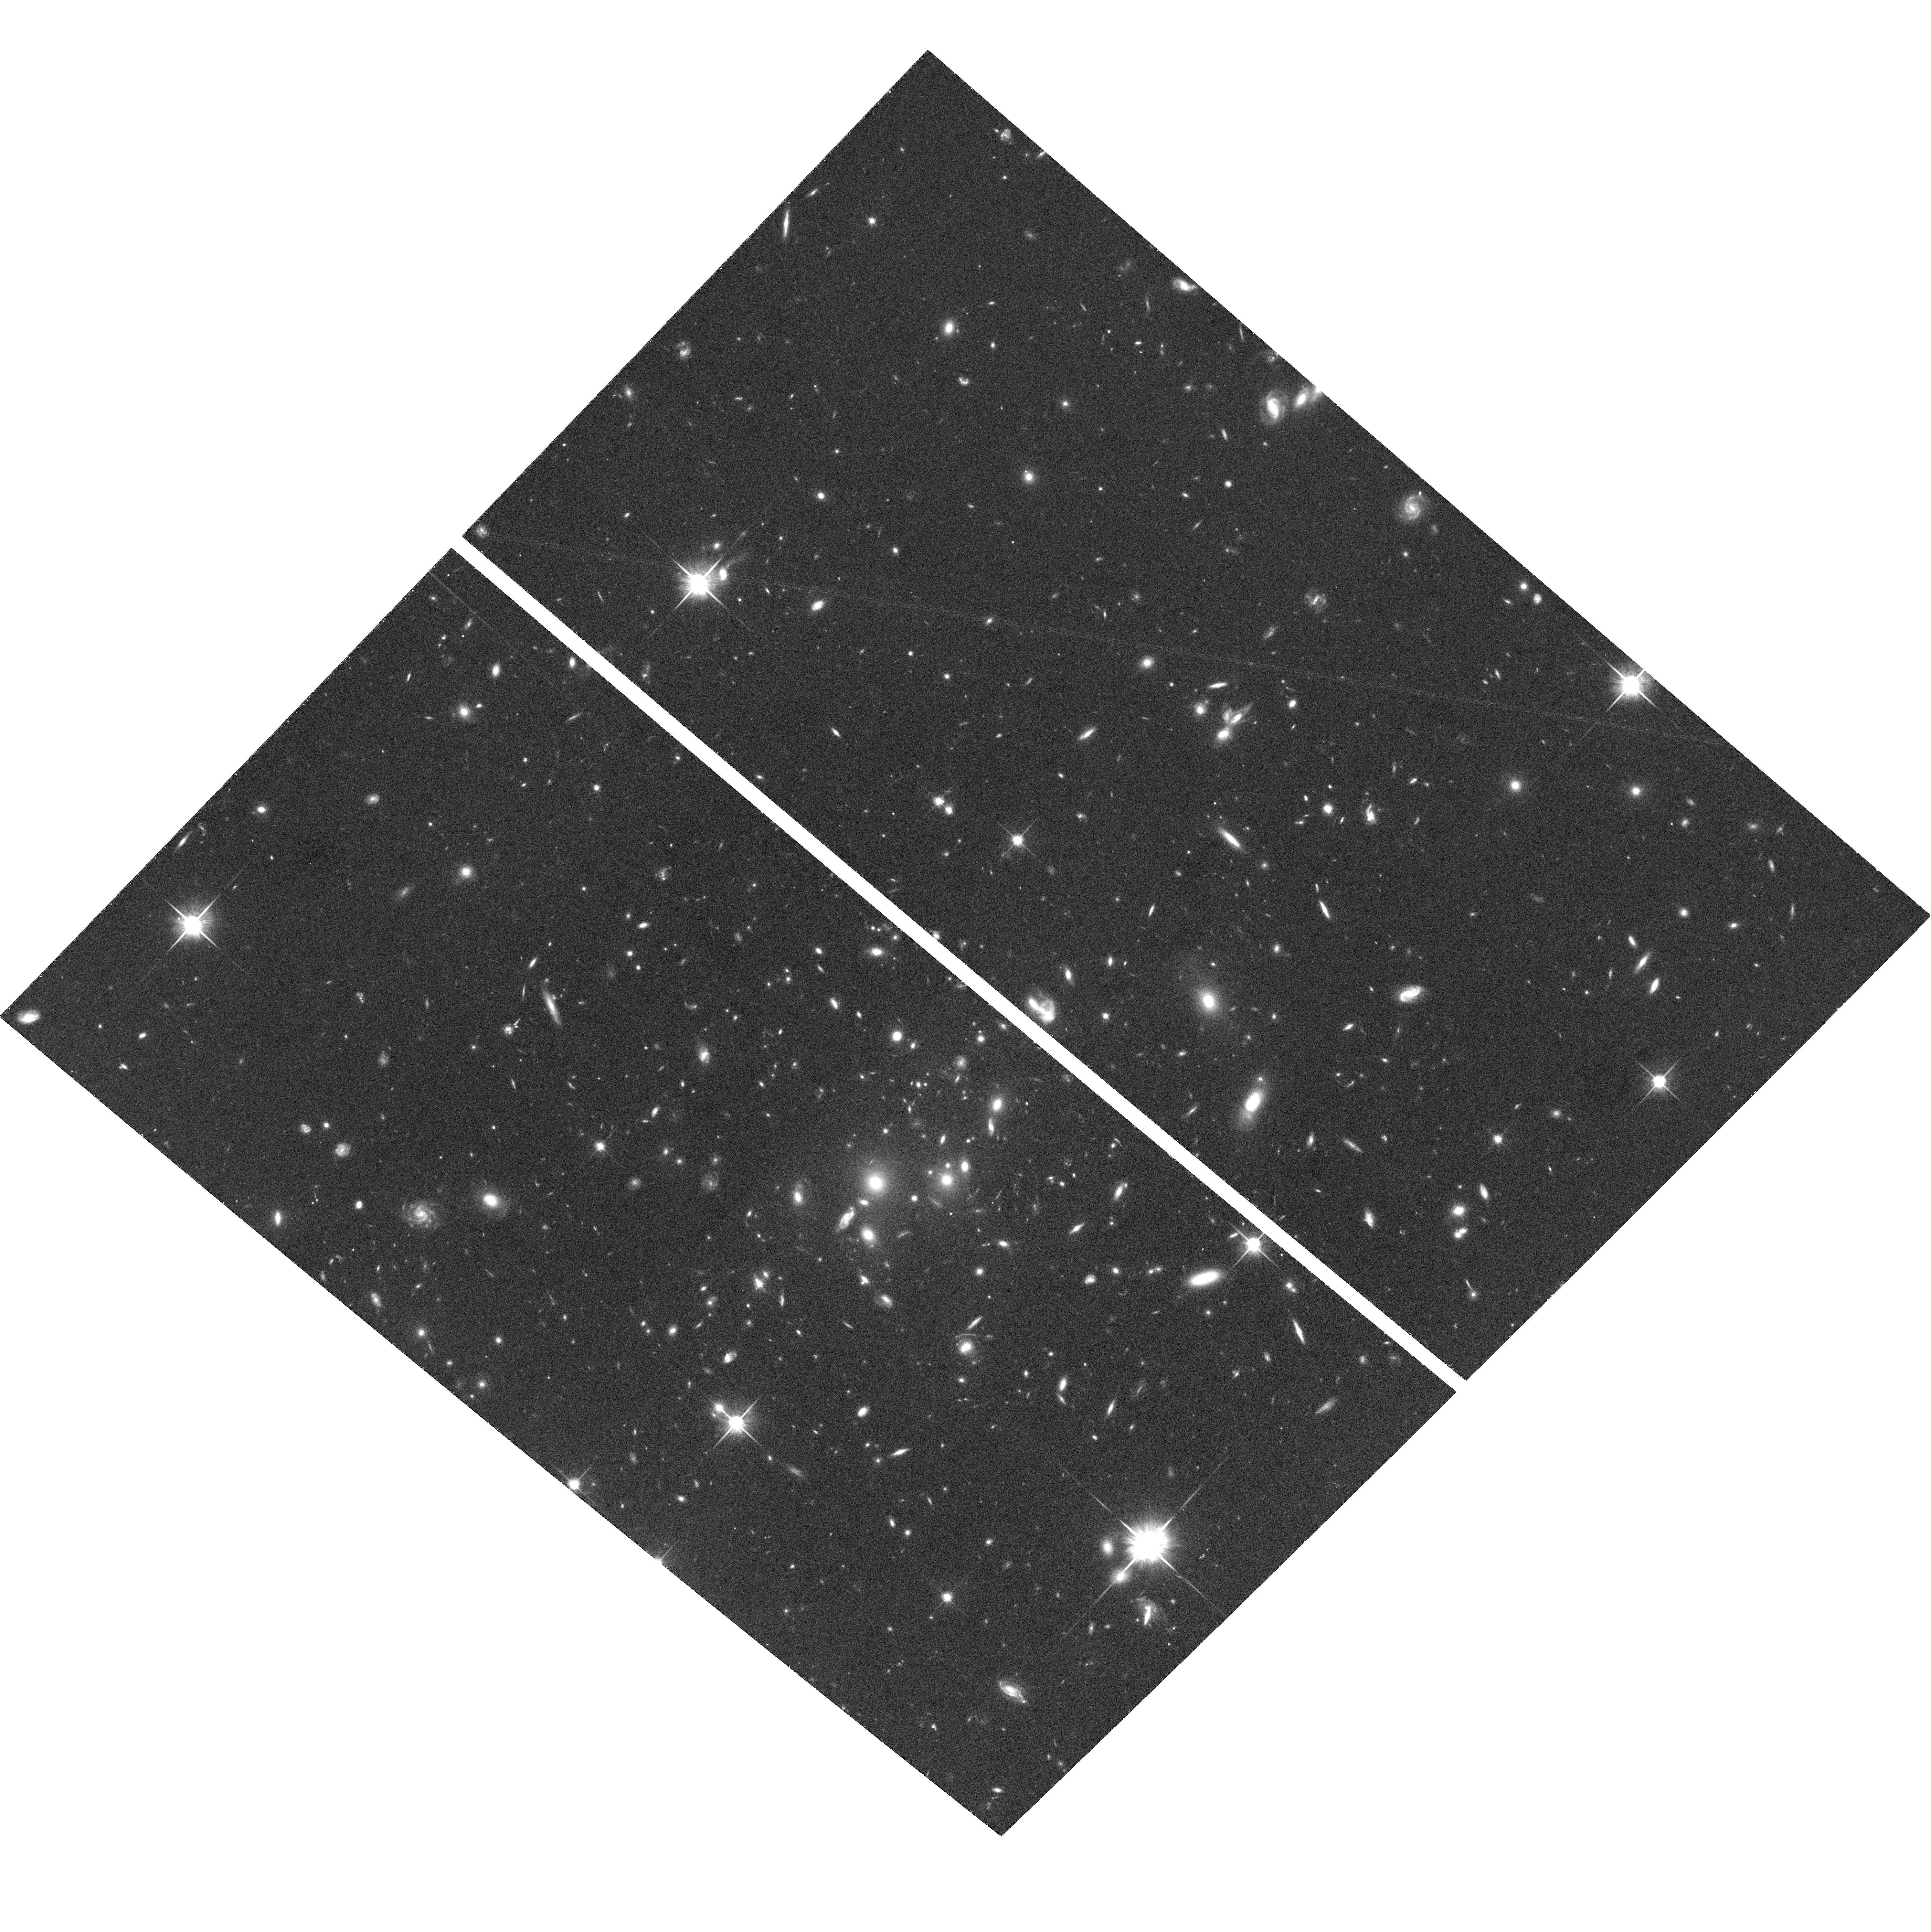
Target: RXJ0847.1+3449
Instrument: ACS/WFC
Filter: F814W
Exposure: 36 min
Observation ID: hst_10152_18_acs_wfc_f814w_j90i18

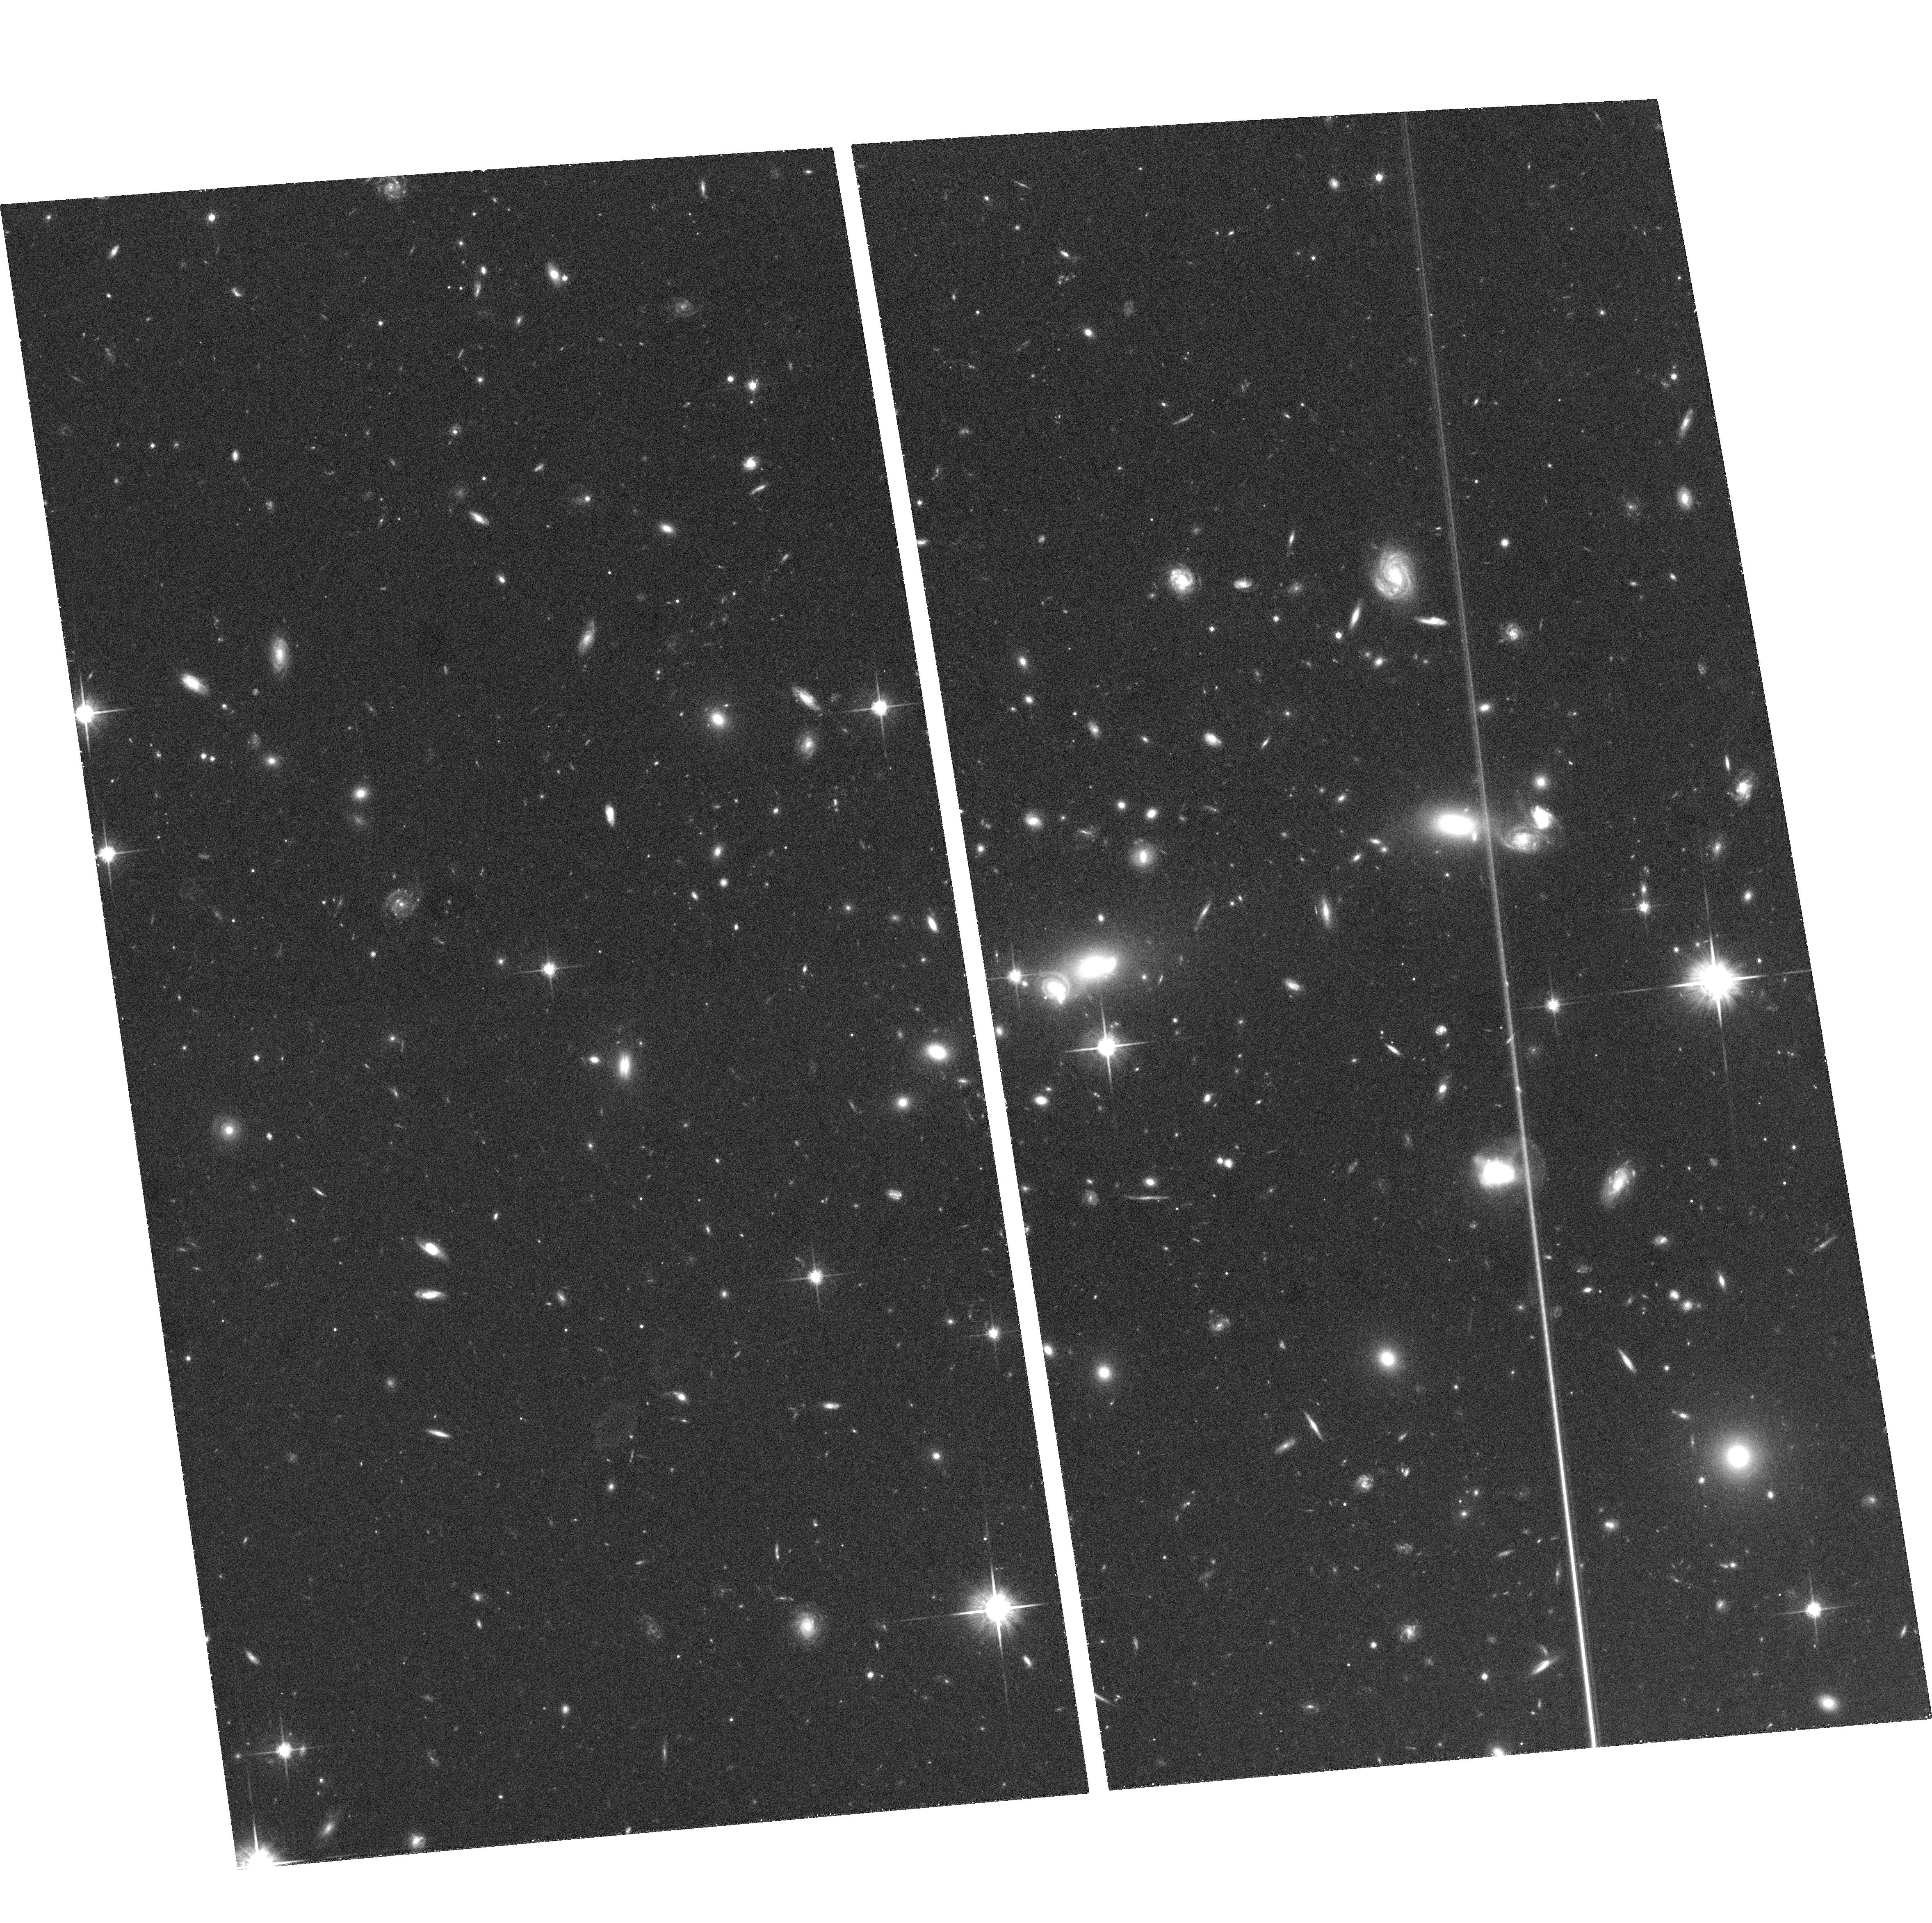
Target: RXJ2139.9-4305
Instrument: ACS/WFC
Filter: F814W
Exposure: 37 min
Observation ID: hst_10152_70_acs_wfc_f814w_j90i70

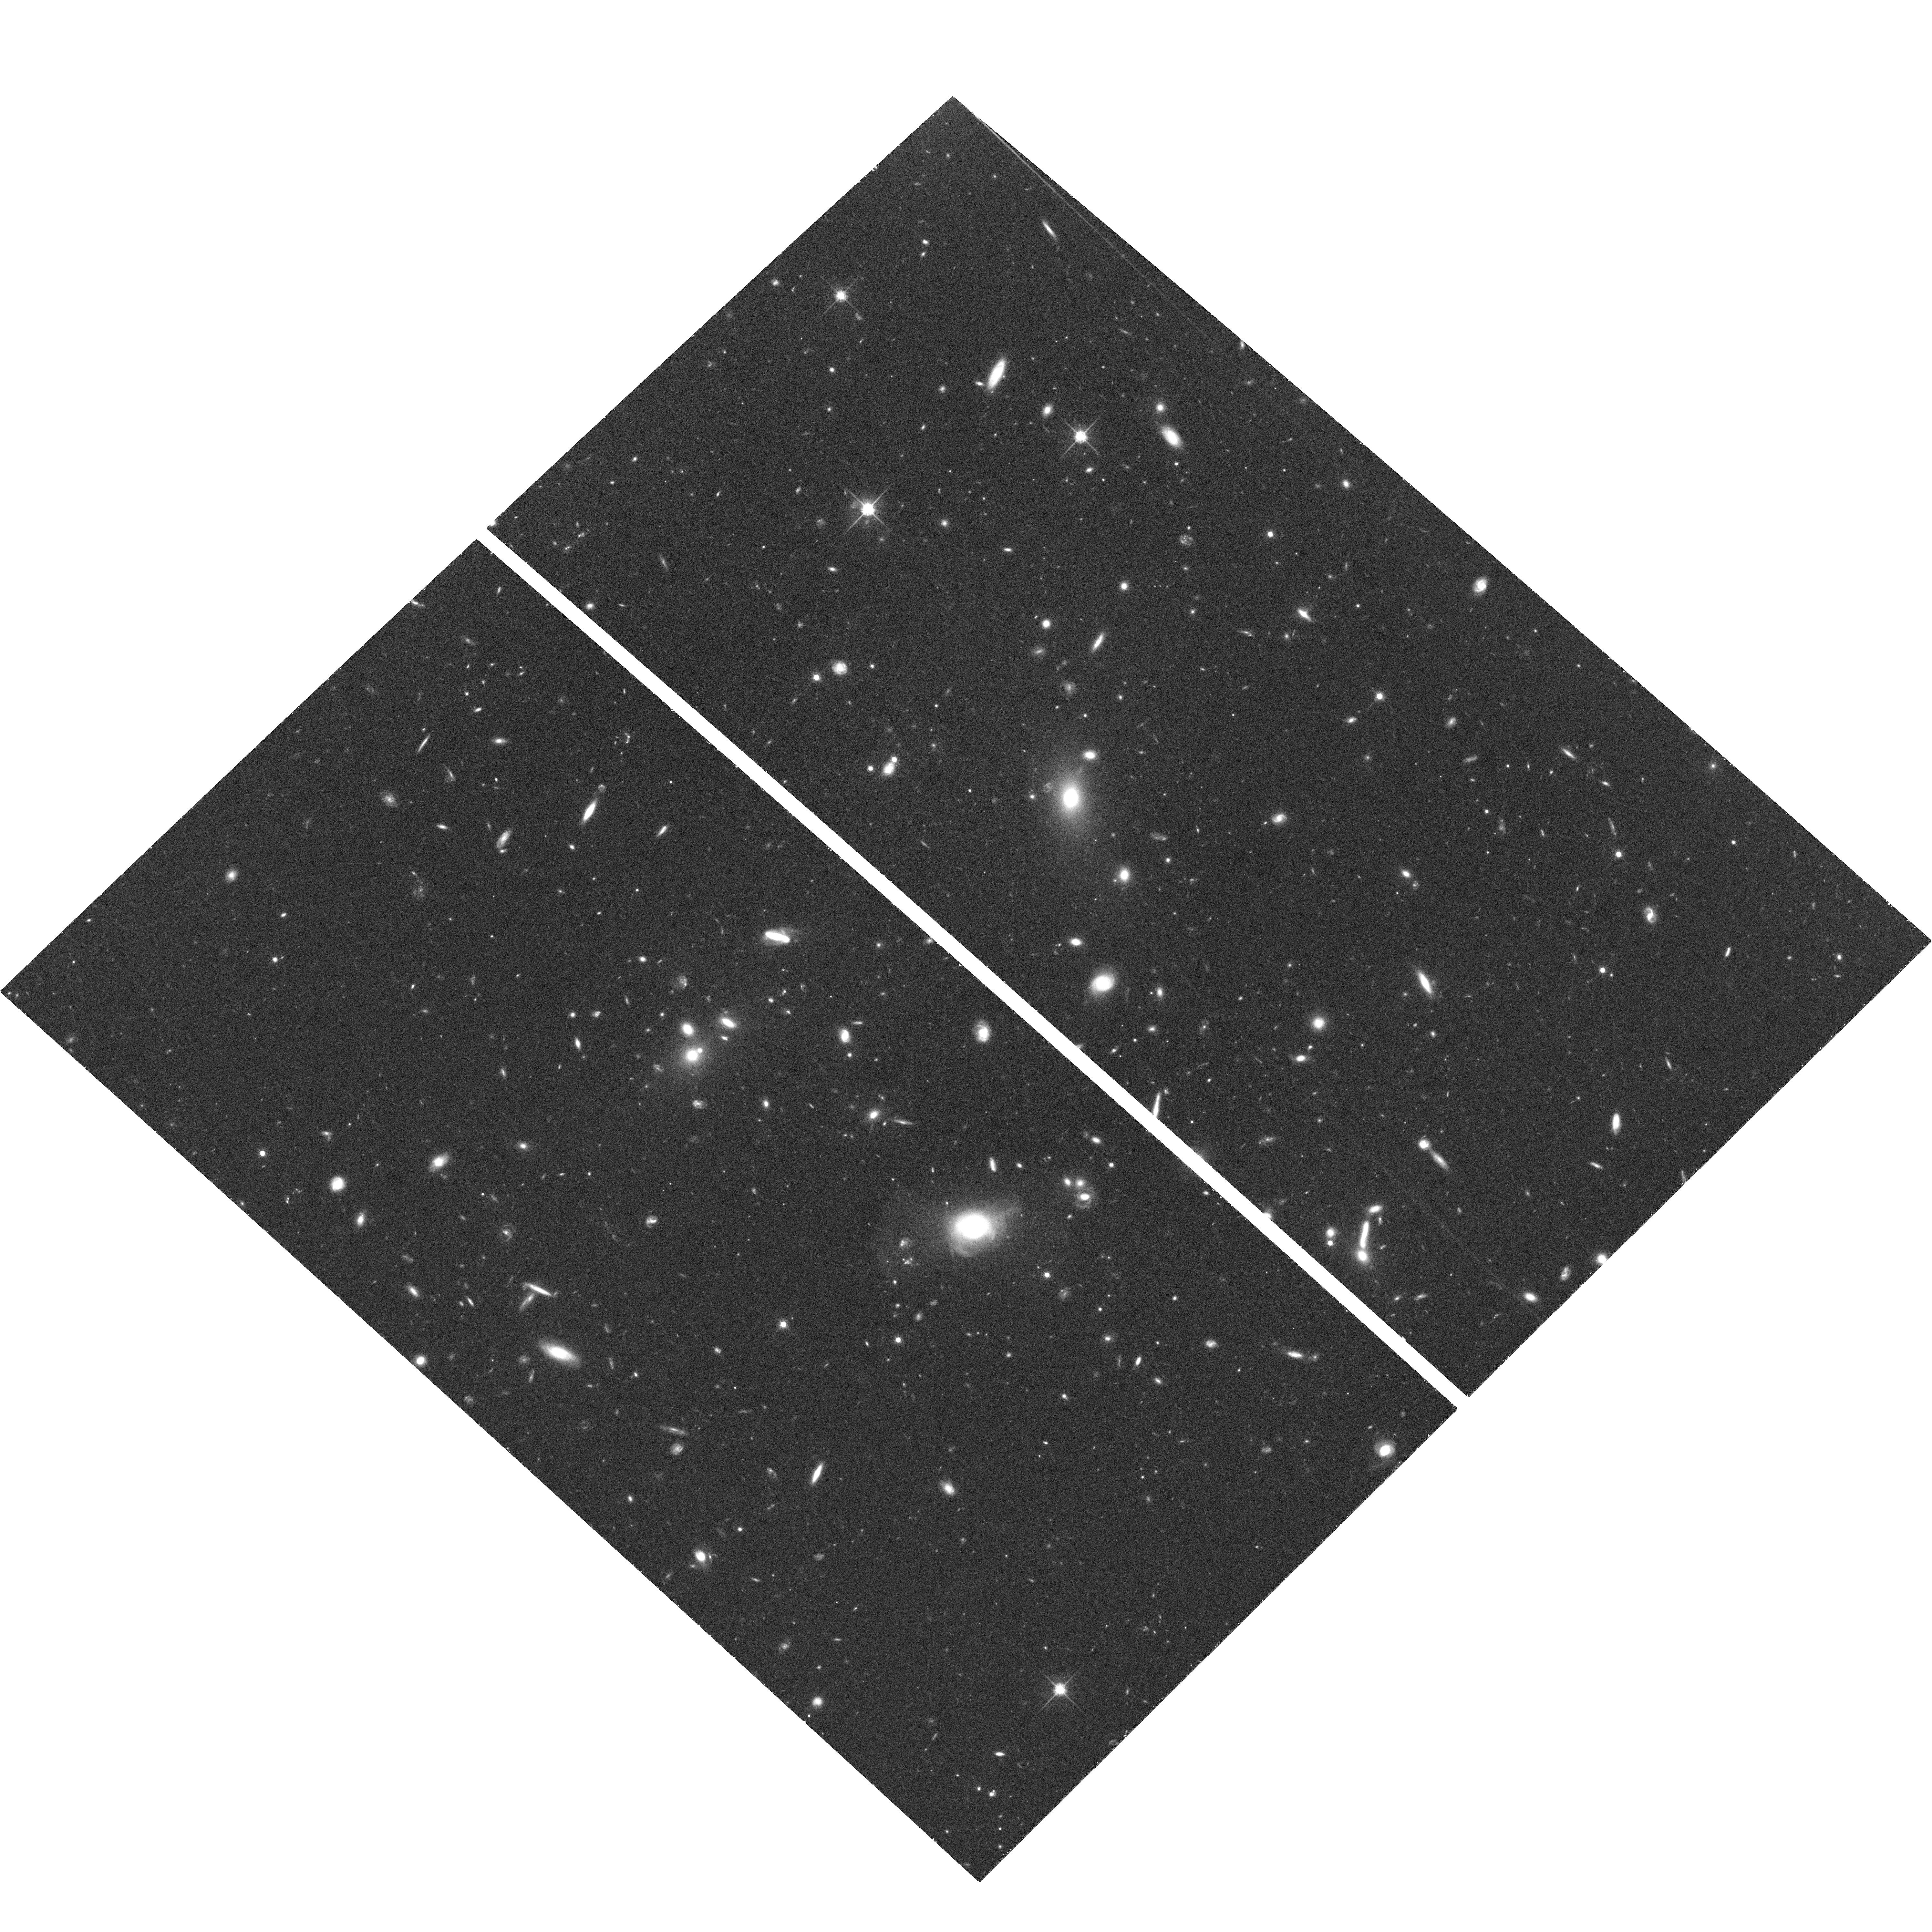
Target: RXJ0154.2-5937
Instrument: ACS/WFC
Filter: F814W
Exposure: 39 min
Observation ID: hst_10152_05_acs_wfc_f814w_j90i05

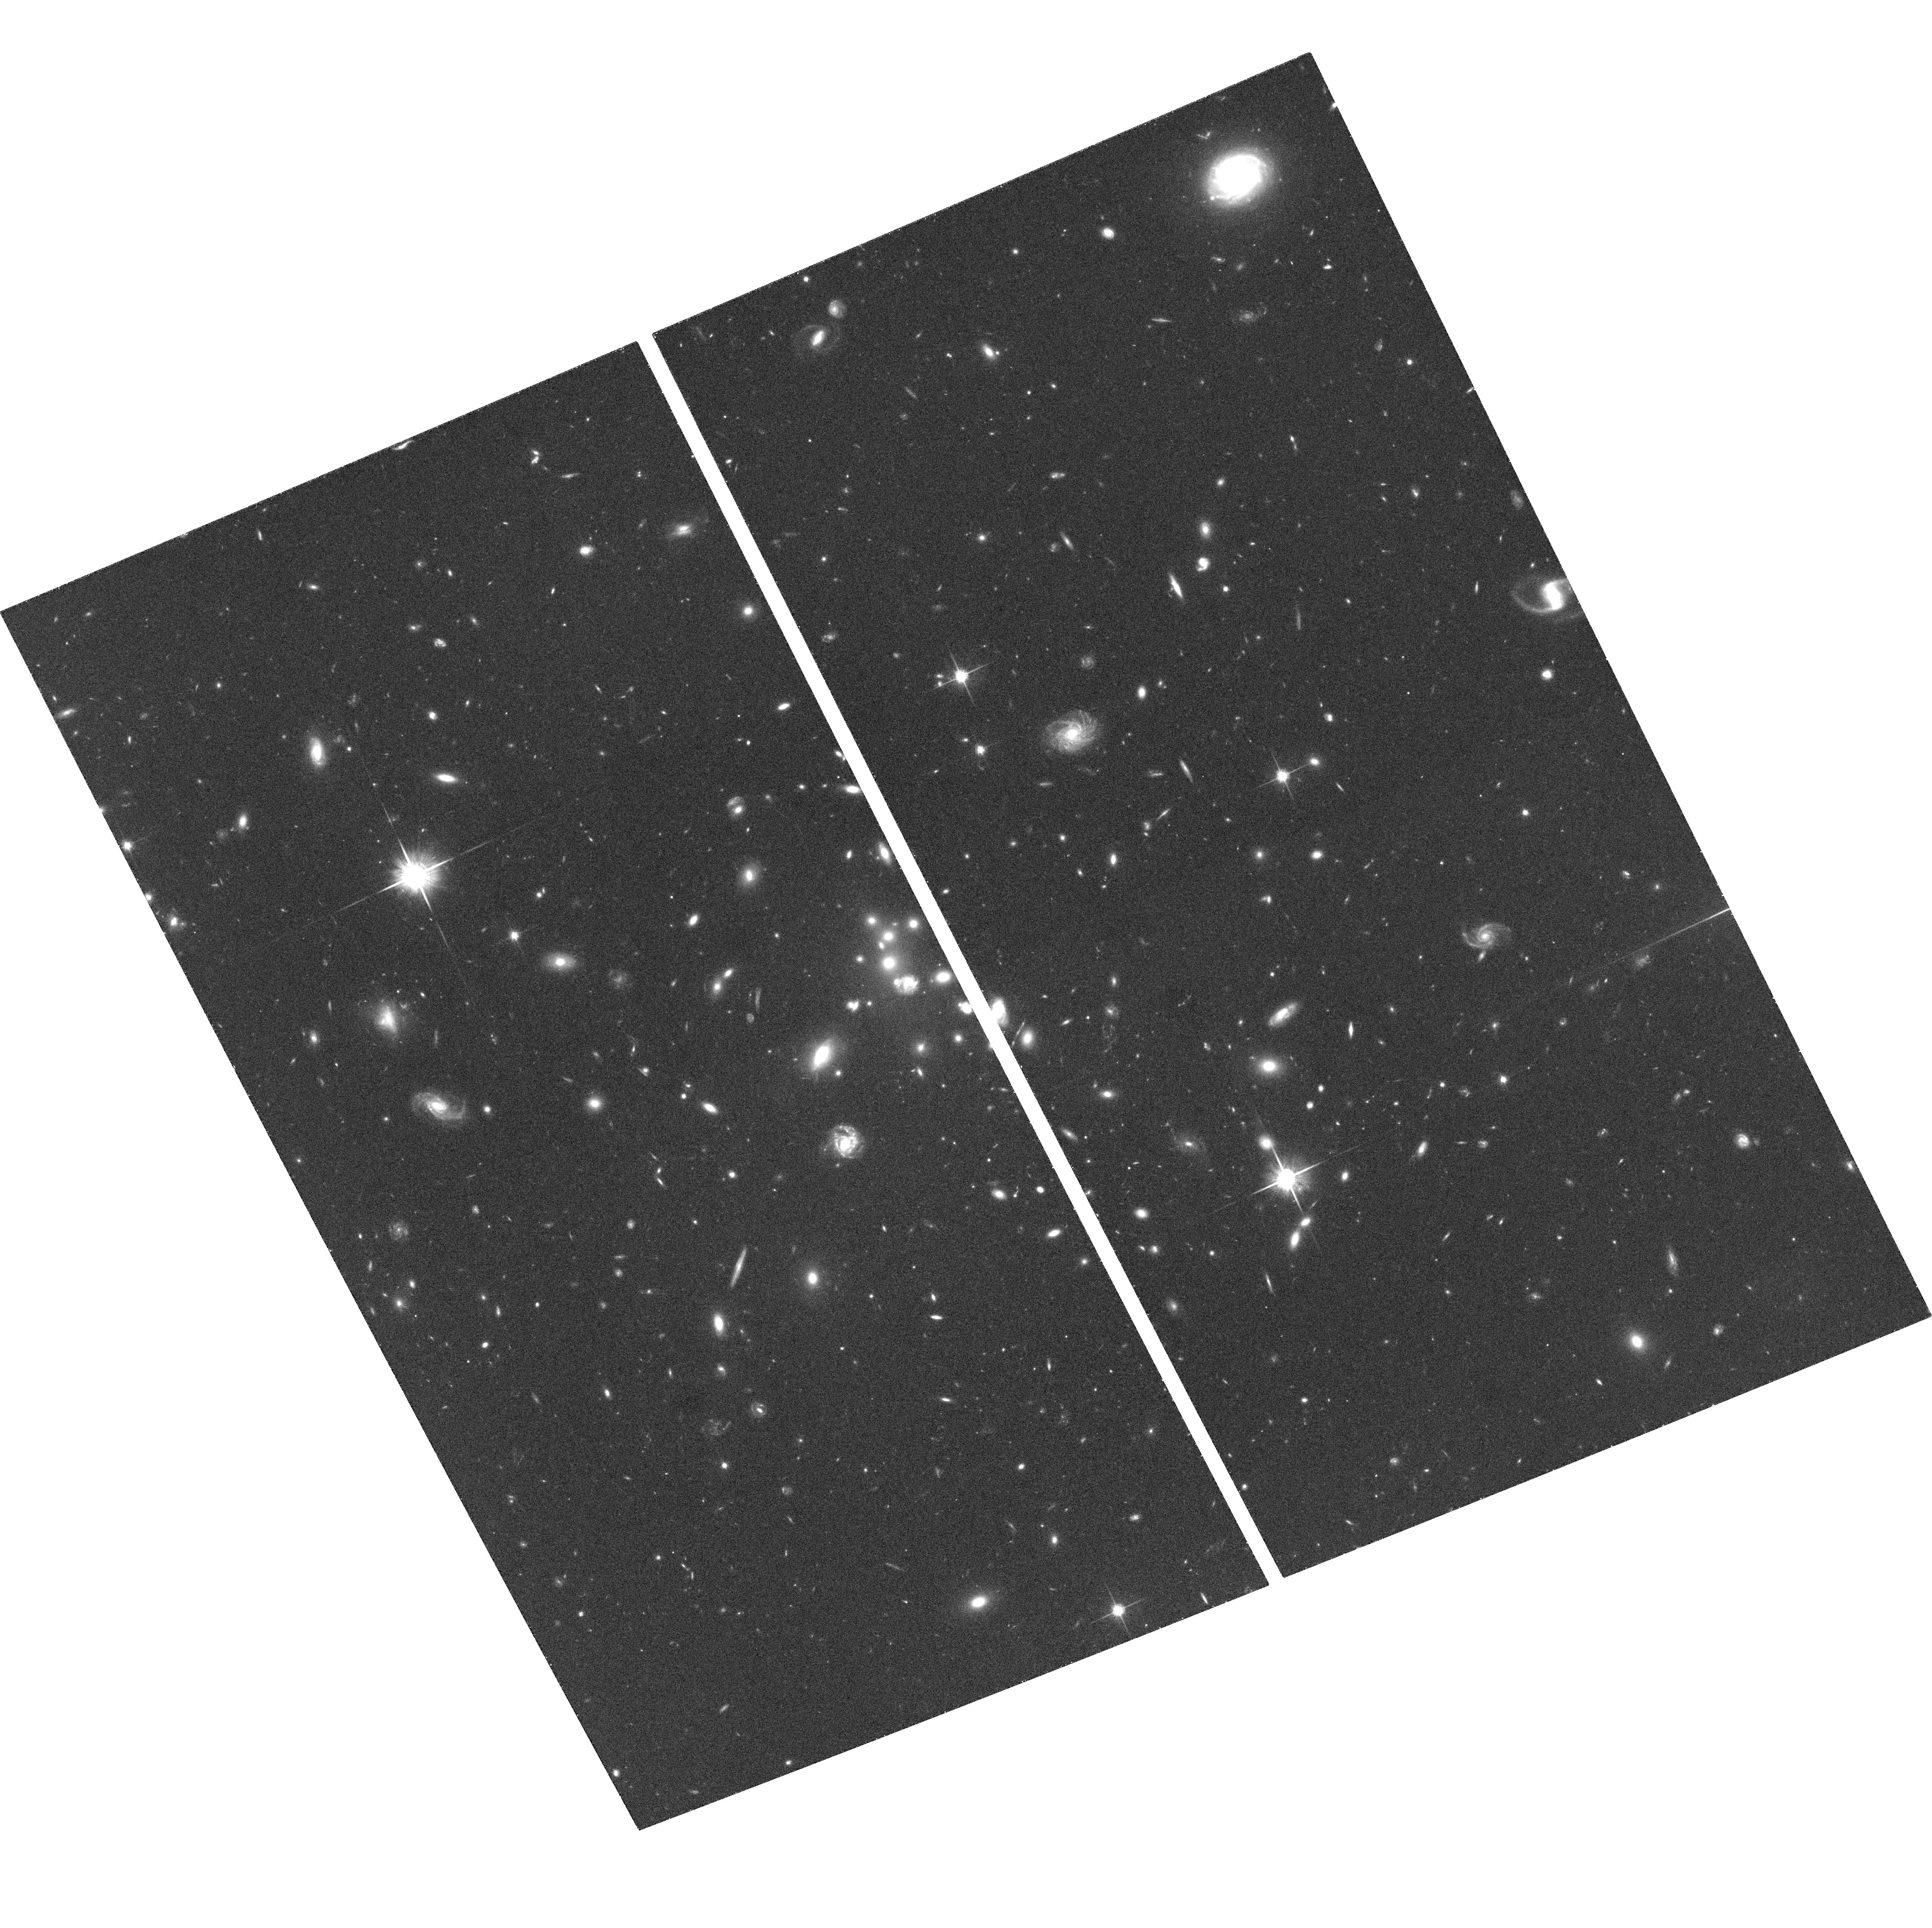
Target: RXJ1117.4+0743
Instrument: ACS/WFC
Filter: F814W
Exposure: 36 min
Observation ID: hst_10152_36_acs_wfc_f814w_j90i36

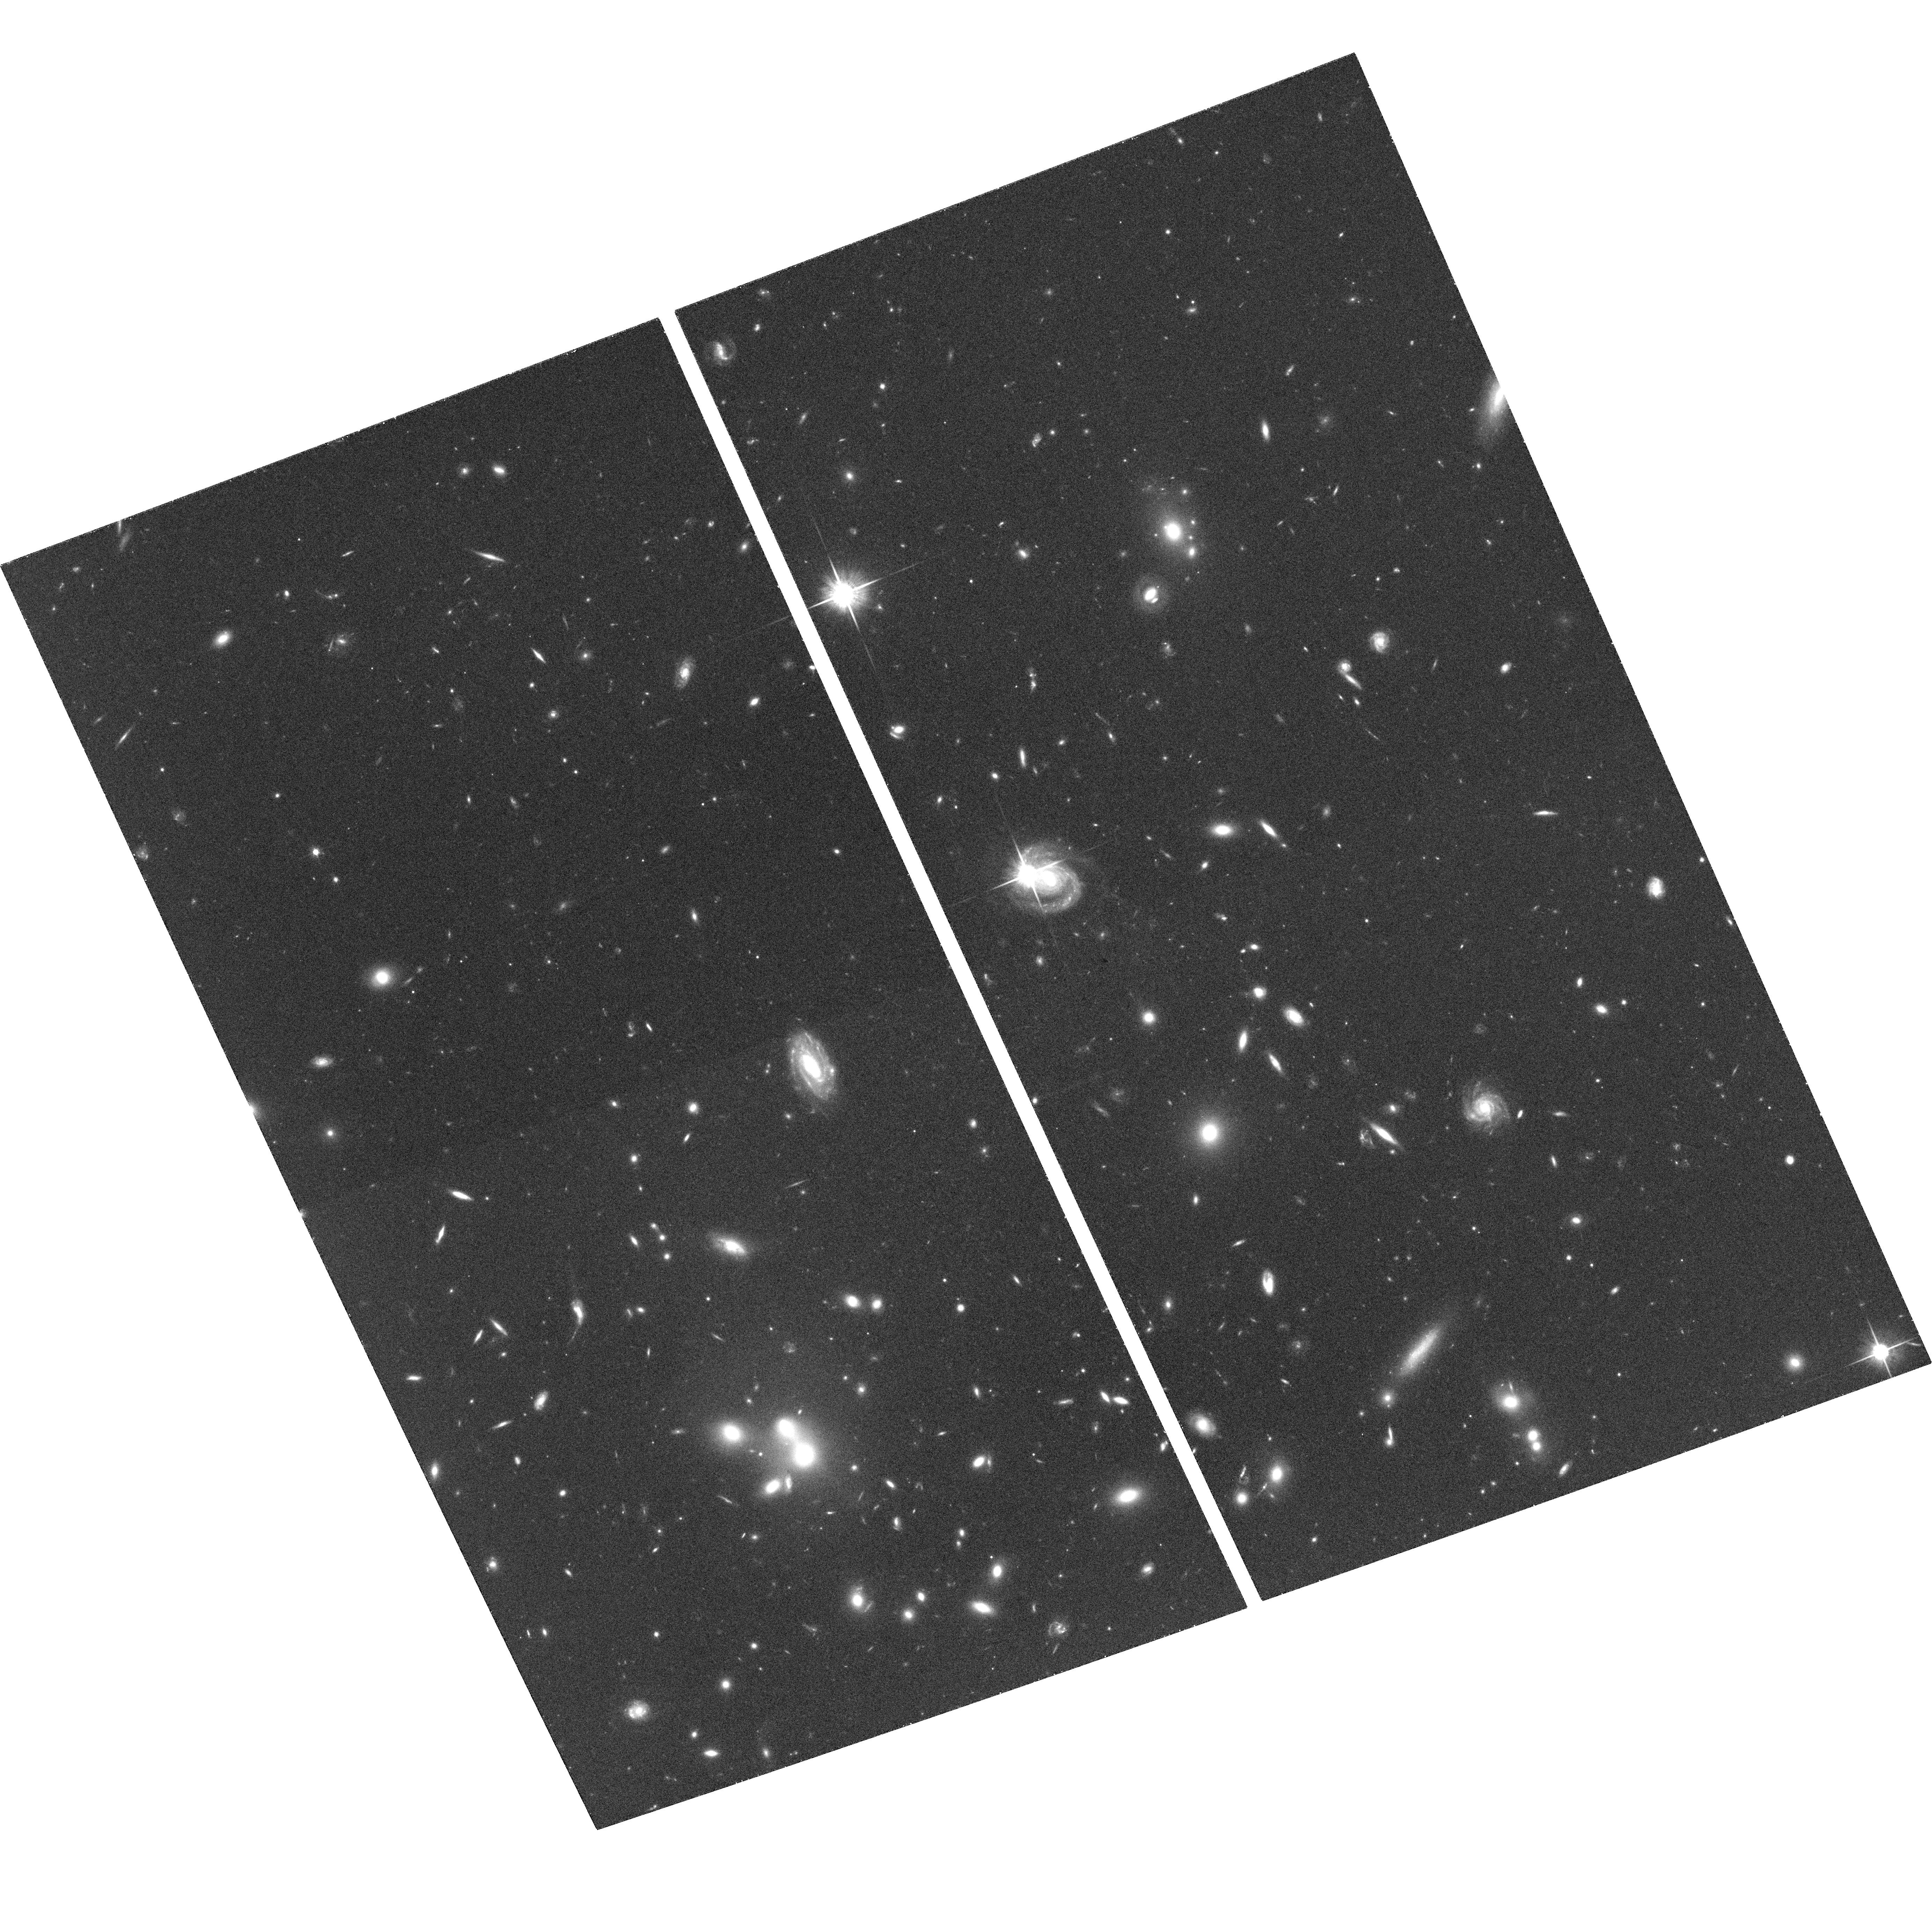
Target: RXJ1123.1+1409
Instrument: ACS/WFC
Filter: F814W
Exposure: 36 min
Observation ID: hst_10152_39_acs_wfc_f814w_j90i39

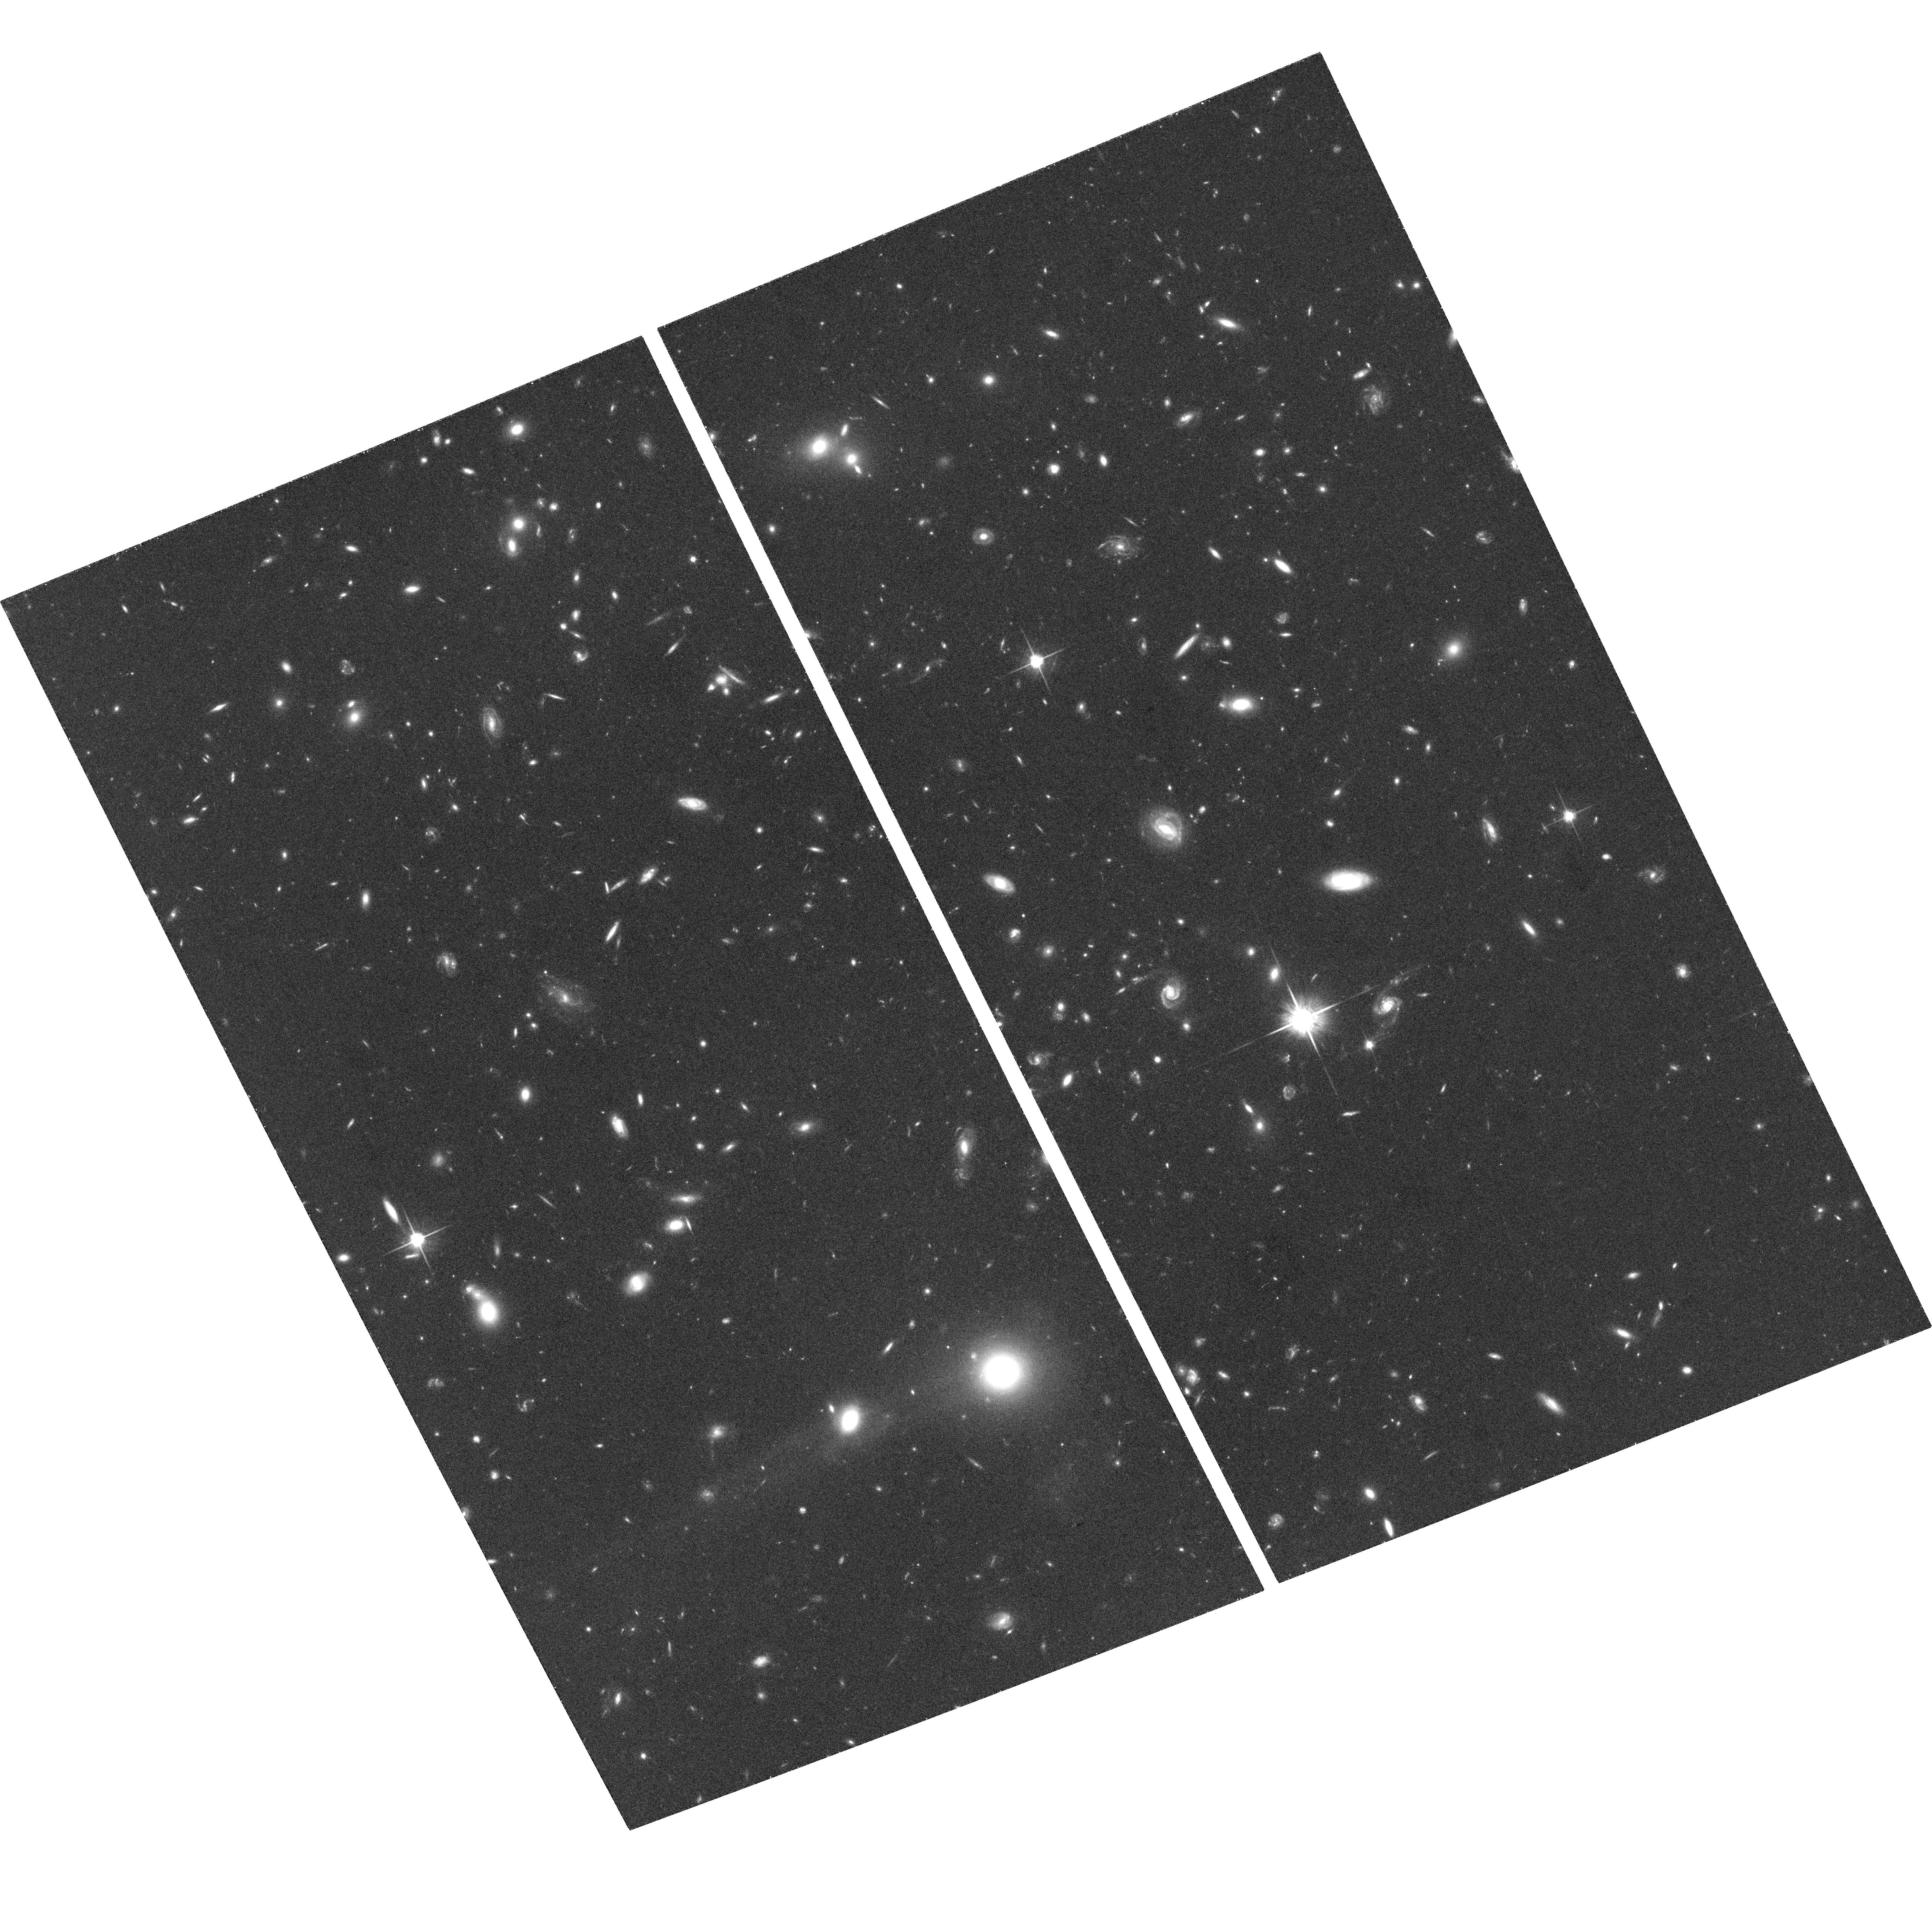
Target: RXJ0910.6+4248
Instrument: ACS/WFC
Filter: F814W
Exposure: 37 min
Observation ID: hst_10152_24_acs_wfc_f814w_j90i24

A Snapshot Survey of a Complete Sample of X-ray Luminous Galaxy  Clusters from Redshift 0.3 to 0.7 (PI: Donahue, Megan)

We propose a public, uniform imaging survey of a well-studied, complete, and homogeneous sample of X-ray clusters. The sample of 73 clusters spans the redshift range between 0.3-0.7. The samples spans almost 2 orders of magnitude of X-ray luminosity, where half of the sample has X-ray luminosities greater than 10^44 erg/s (0.5-2.0 keV). These snapshots will be used to obtain a fair census of the the morphology of cluster galaxies in the cores of clusters, to detect radial and tangential arc candidates, to detect optical jet candidates, and to provide an approximate estimate of the shear signal of the clusters themselves, and potentially an assessment of the contribution of large scale structure to lensing shear.